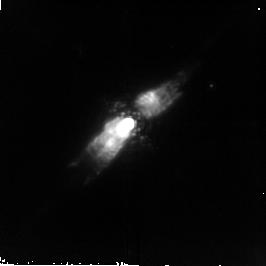
Target: PK166-06D1
Instrument: NICMOS/NIC2
Filter: F212N
Exposure: 21 min
Observation ID: n6ms02020

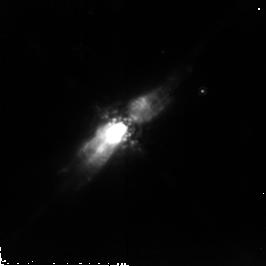
Target: PK166-06D1
Instrument: NICMOS/NIC2
Filter: POL240L
Exposure: 43 min
Observation ID: n6ms05030

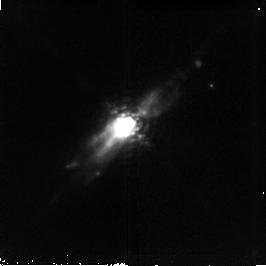
Target: PK166-06D1
Instrument: NICMOS/NIC2
Filter: F187N
Exposure: 21 min
Observation ID: n6ms02010

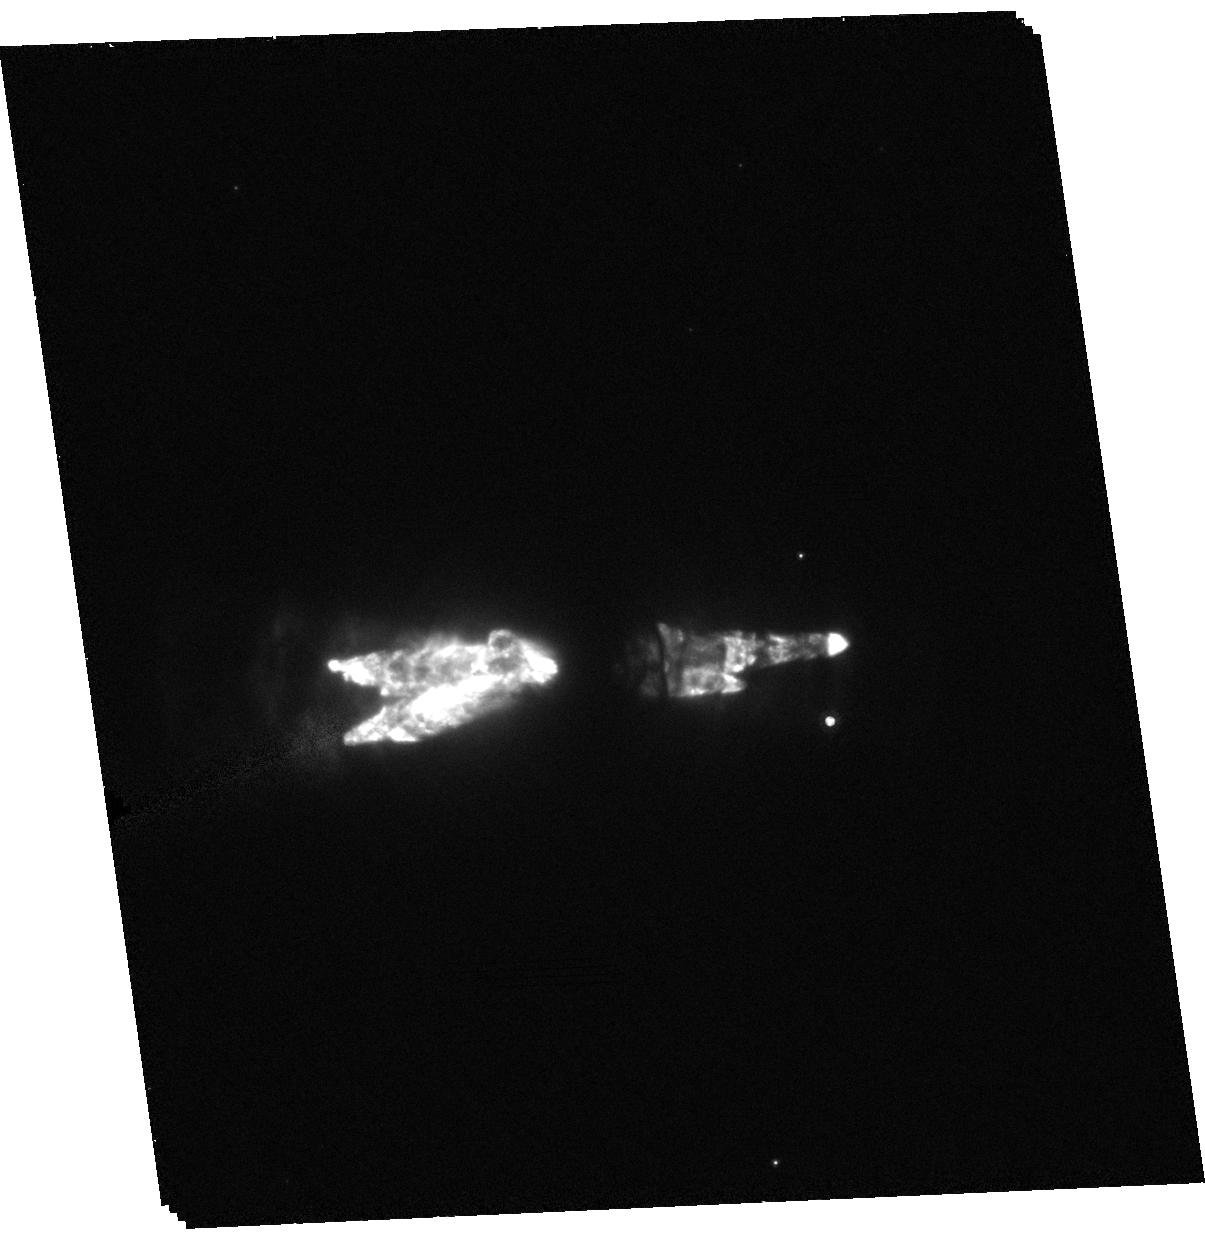
Target: PK166-06D1
Instrument: ACS/HRC
Filter: F606W
Exposure: 37 min
Observation ID: hst_9430_01_acs_hrc_f606w_j6ms01

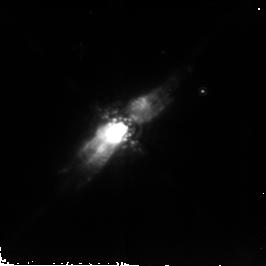
Target: PK166-06D1
Instrument: NICMOS/NIC2
Filter: POL120L
Exposure: 43 min
Observation ID: n6ms05020

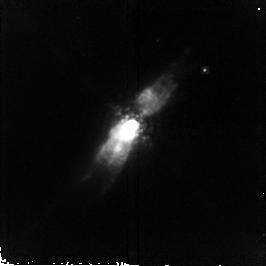
Target: PK166-06D1
Instrument: NICMOS/NIC2
Filter: F190N
Exposure: 43 min
Observation ID: n6ms03010

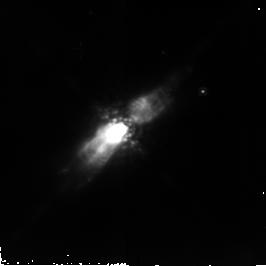
Target: PK166-06D1
Instrument: NICMOS/NIC2
Filter: POL0L
Exposure: 43 min
Observation ID: n6ms05010

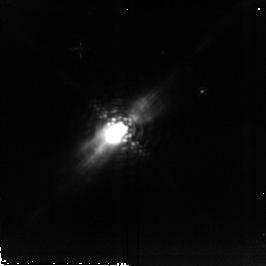
Target: PK166-06D1
Instrument: NICMOS/NIC2
Filter: F215N
Exposure: 43 min
Observation ID: n6ms04010

The Role of Jets in Shaping Planetary Nebulae (PI: Trammell, Susan)

Recent CO observations of several planetary nebulae (PN) suggest that collimated outflows may play a crucial role in the early shaping of these objects. The idea that jets may be the primary driver of the early development of some PN represents a major shift in thinking about the evolution of these objects. In the past, the role of jets has been considered secondary to the interacting winds scenario, the standard model of PN formation. We propose to use the unique capabilities of HST to access the importance of collimated outflows in the development of the young PN PK166-06D1 (AFGL 618). We have chosen PK166-06D1 for this study because it is in the early stages of PN formation - the time during which jets would have the greatest impact on PN development. We propose to use STIS, ACS, and NICMOS to characterize the collimated outflows present in PK166- 06D1. The goals of this study are: 1) to characterize the interaction of the jets with the surrounding AGB shell by determining the physical conditions in the outflows and the interaction regions, 2) to determine the structure of the surrounding AGB shell using deep optical imaging, 3) to investigate the origin of the collimated outflows by examining the central regions of the nebula. We require both the stability and high spatial resolution capabilities of HST for this project because we will be investigating the detailed structure of compact regions (< 1").